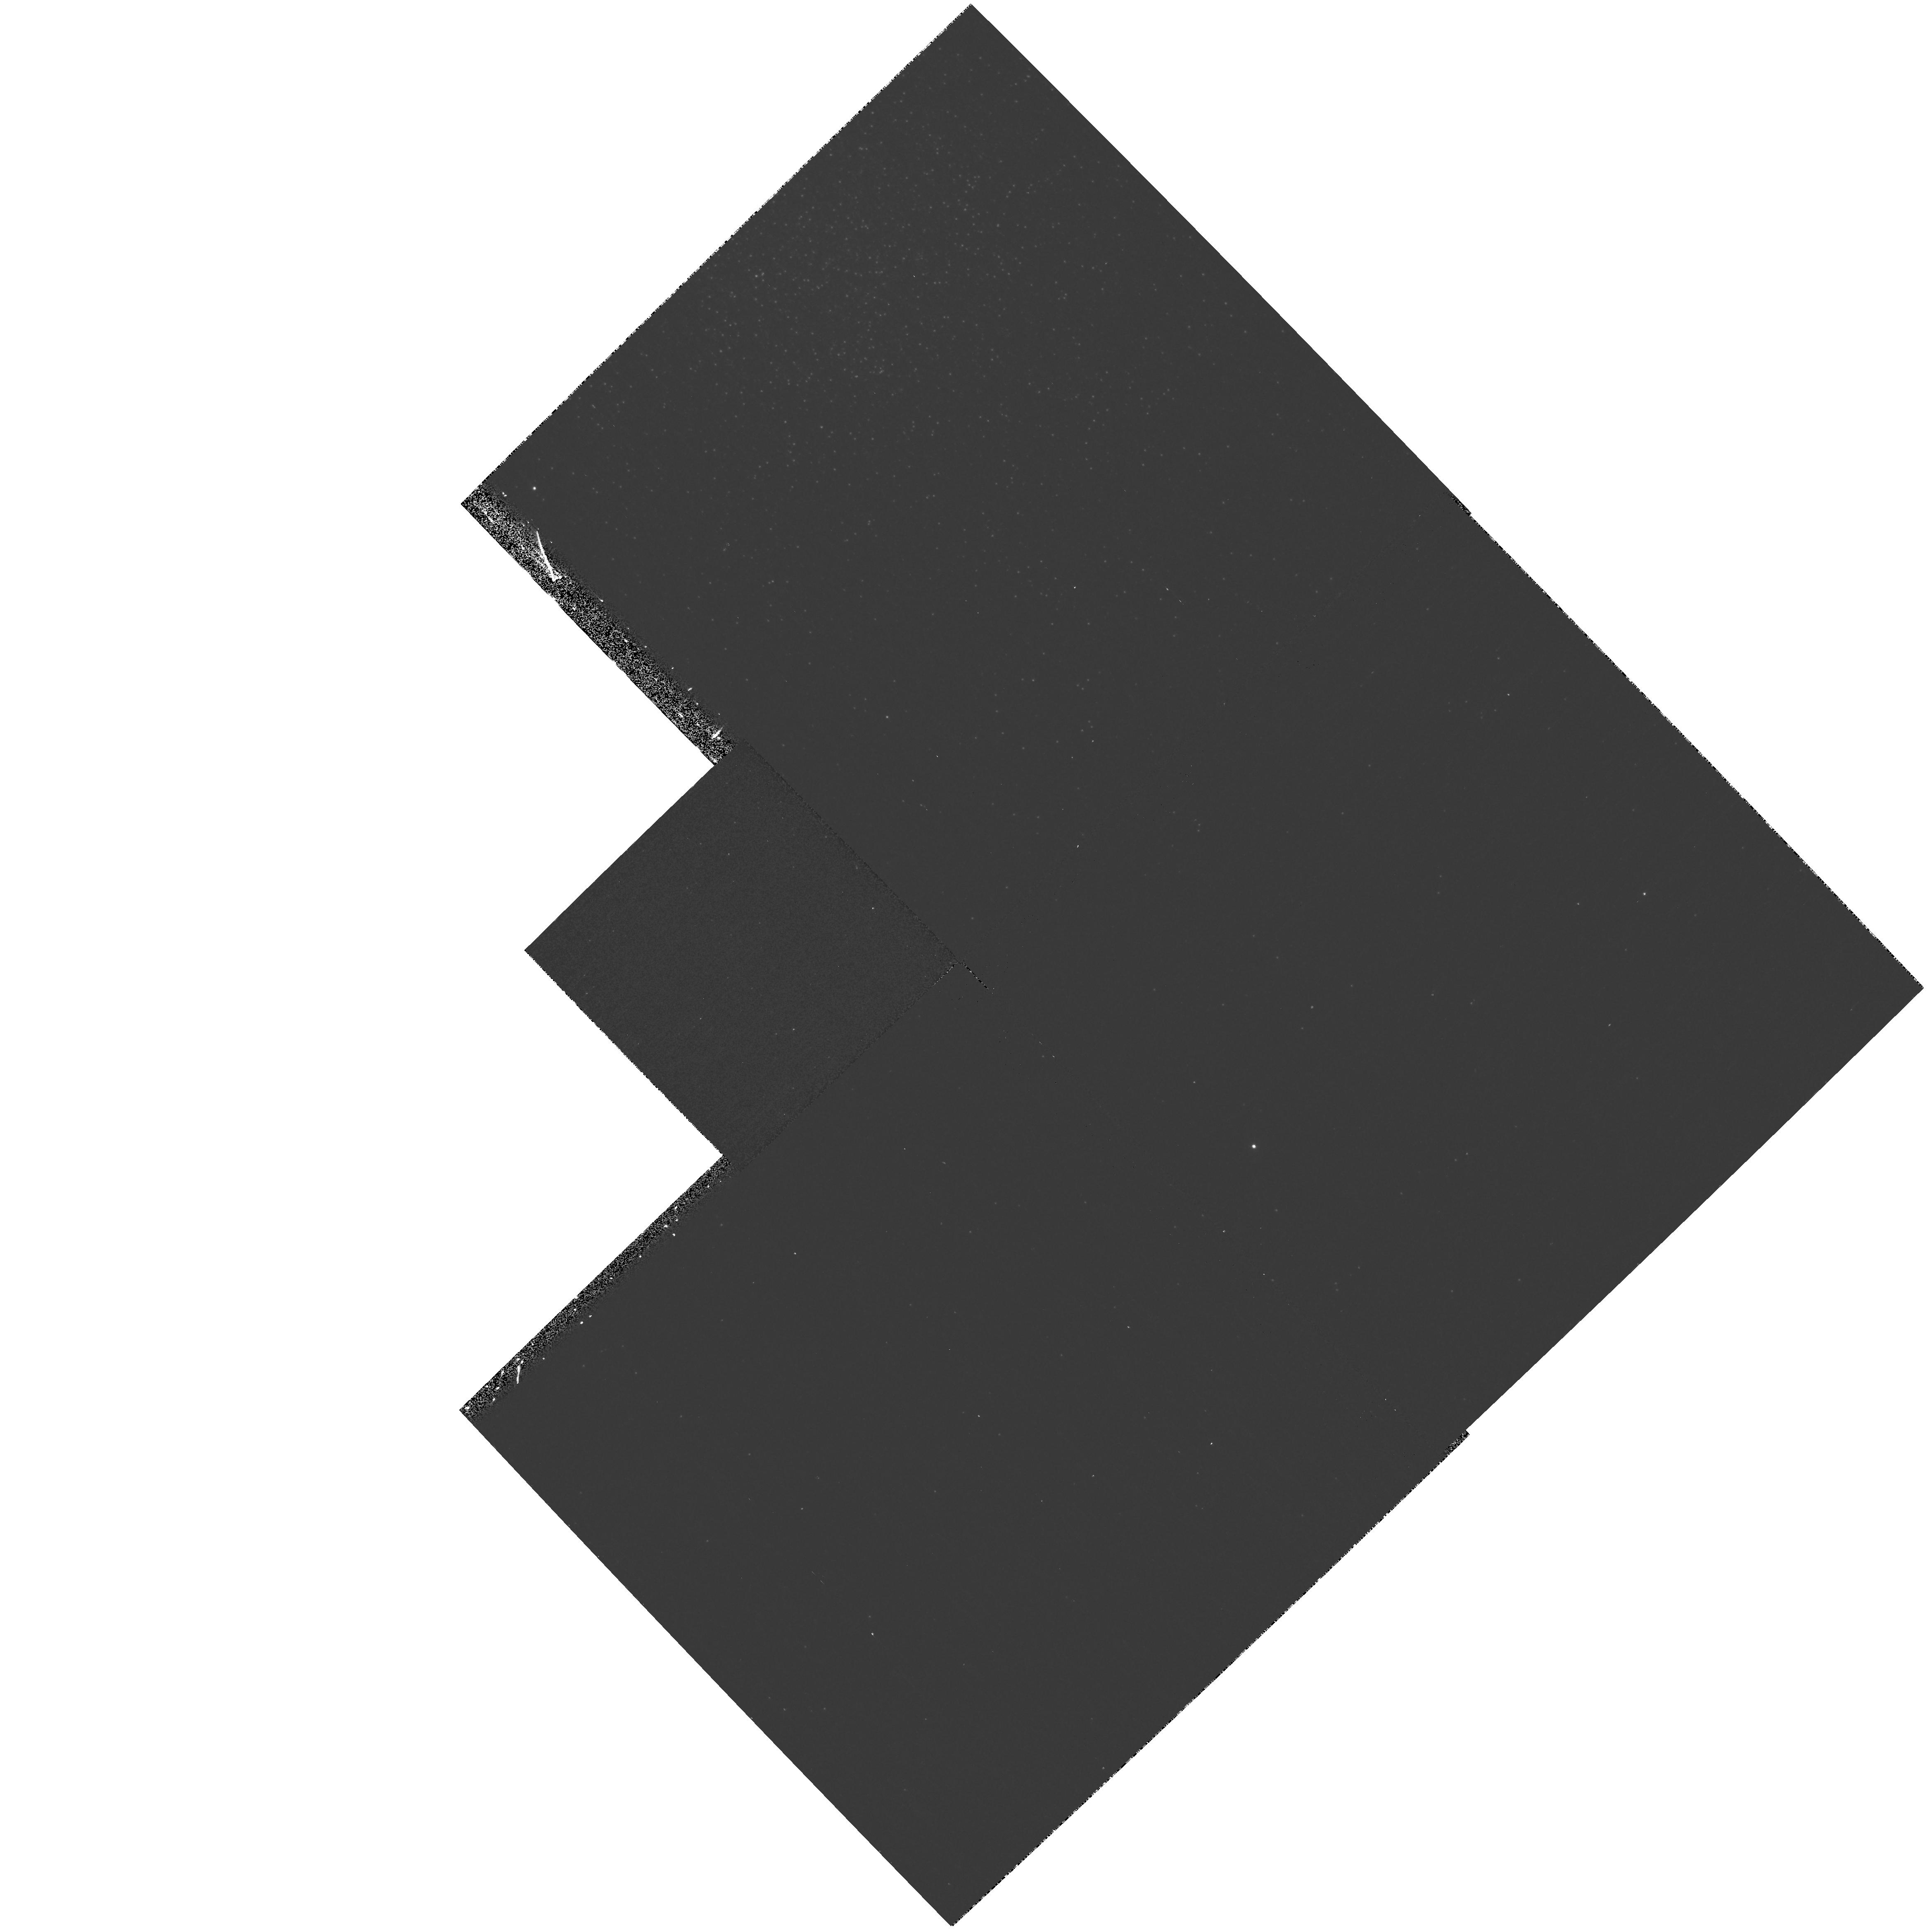
Target: NGC2419. Instrument: WFPC2/PC. Filter: F300W. Exposure: 17 min. Observation ID: hst_9601_02_wfpc2_pc_f300w_u8im02

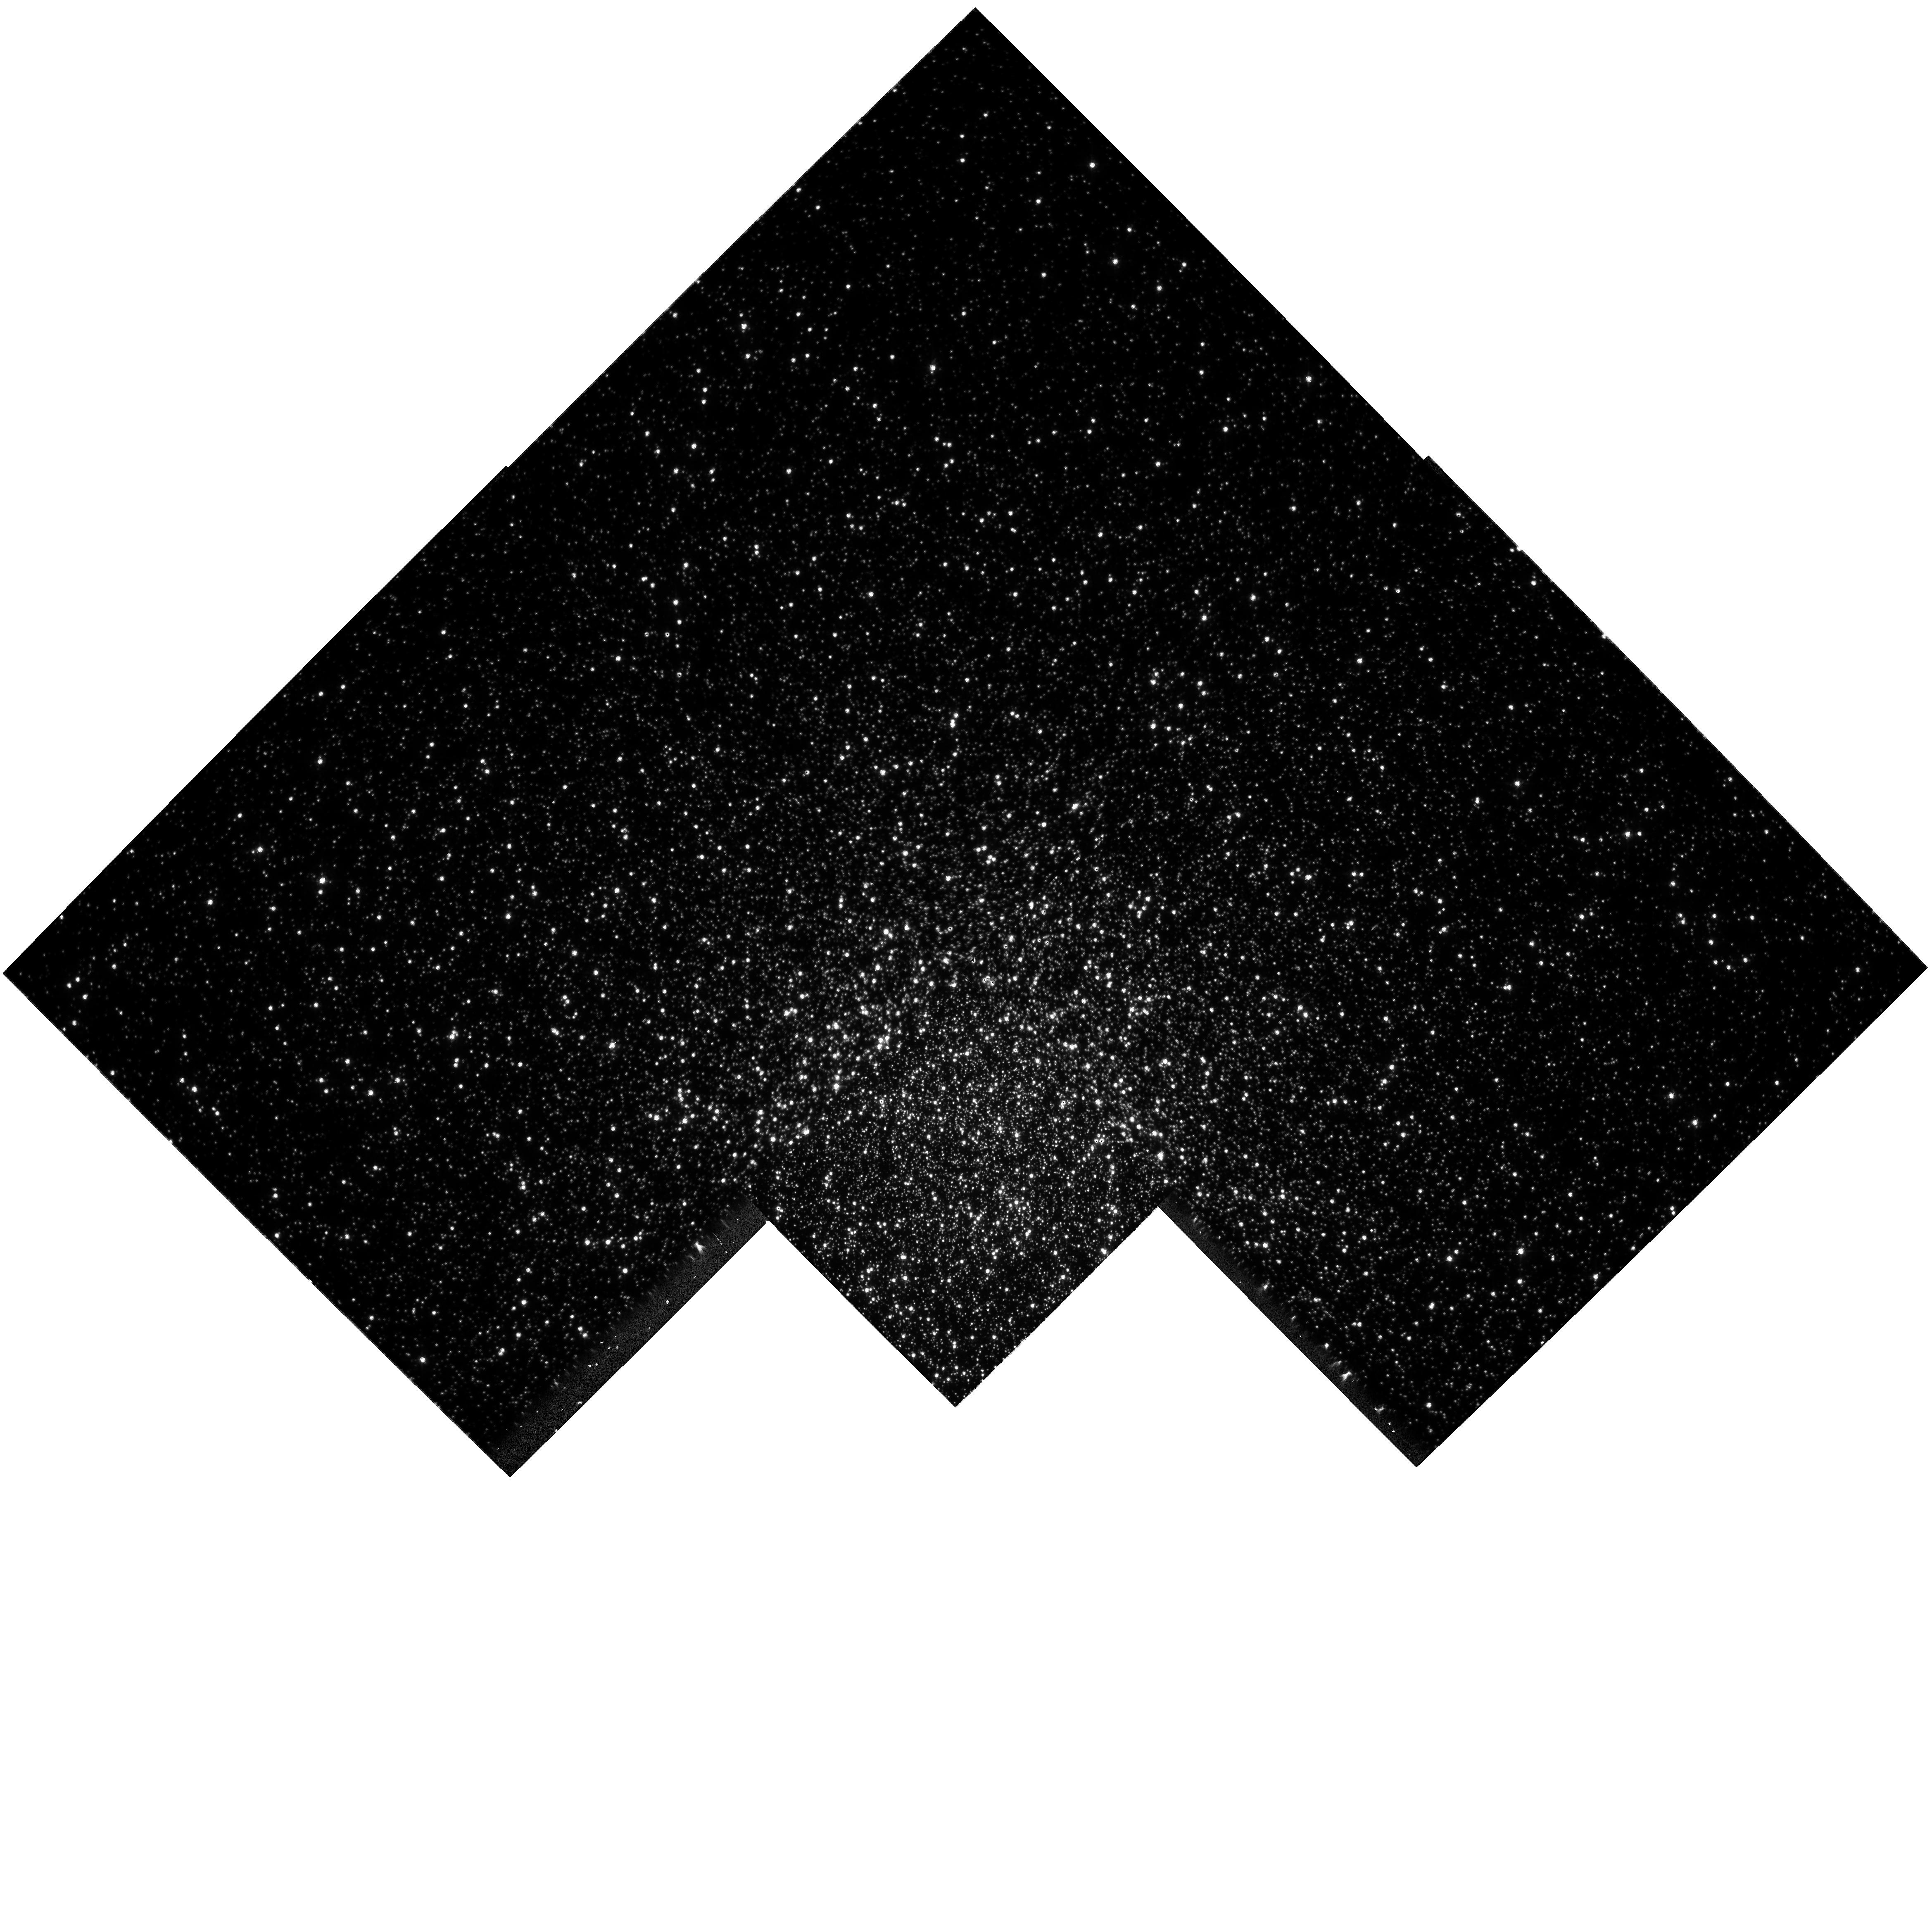
Target: NGC104. Instrument: WFPC2/PC. Filter: F439W. Exposure: 9 min. Observation ID: hst_9601_01_wfpc2_pc_f439w_u8im01

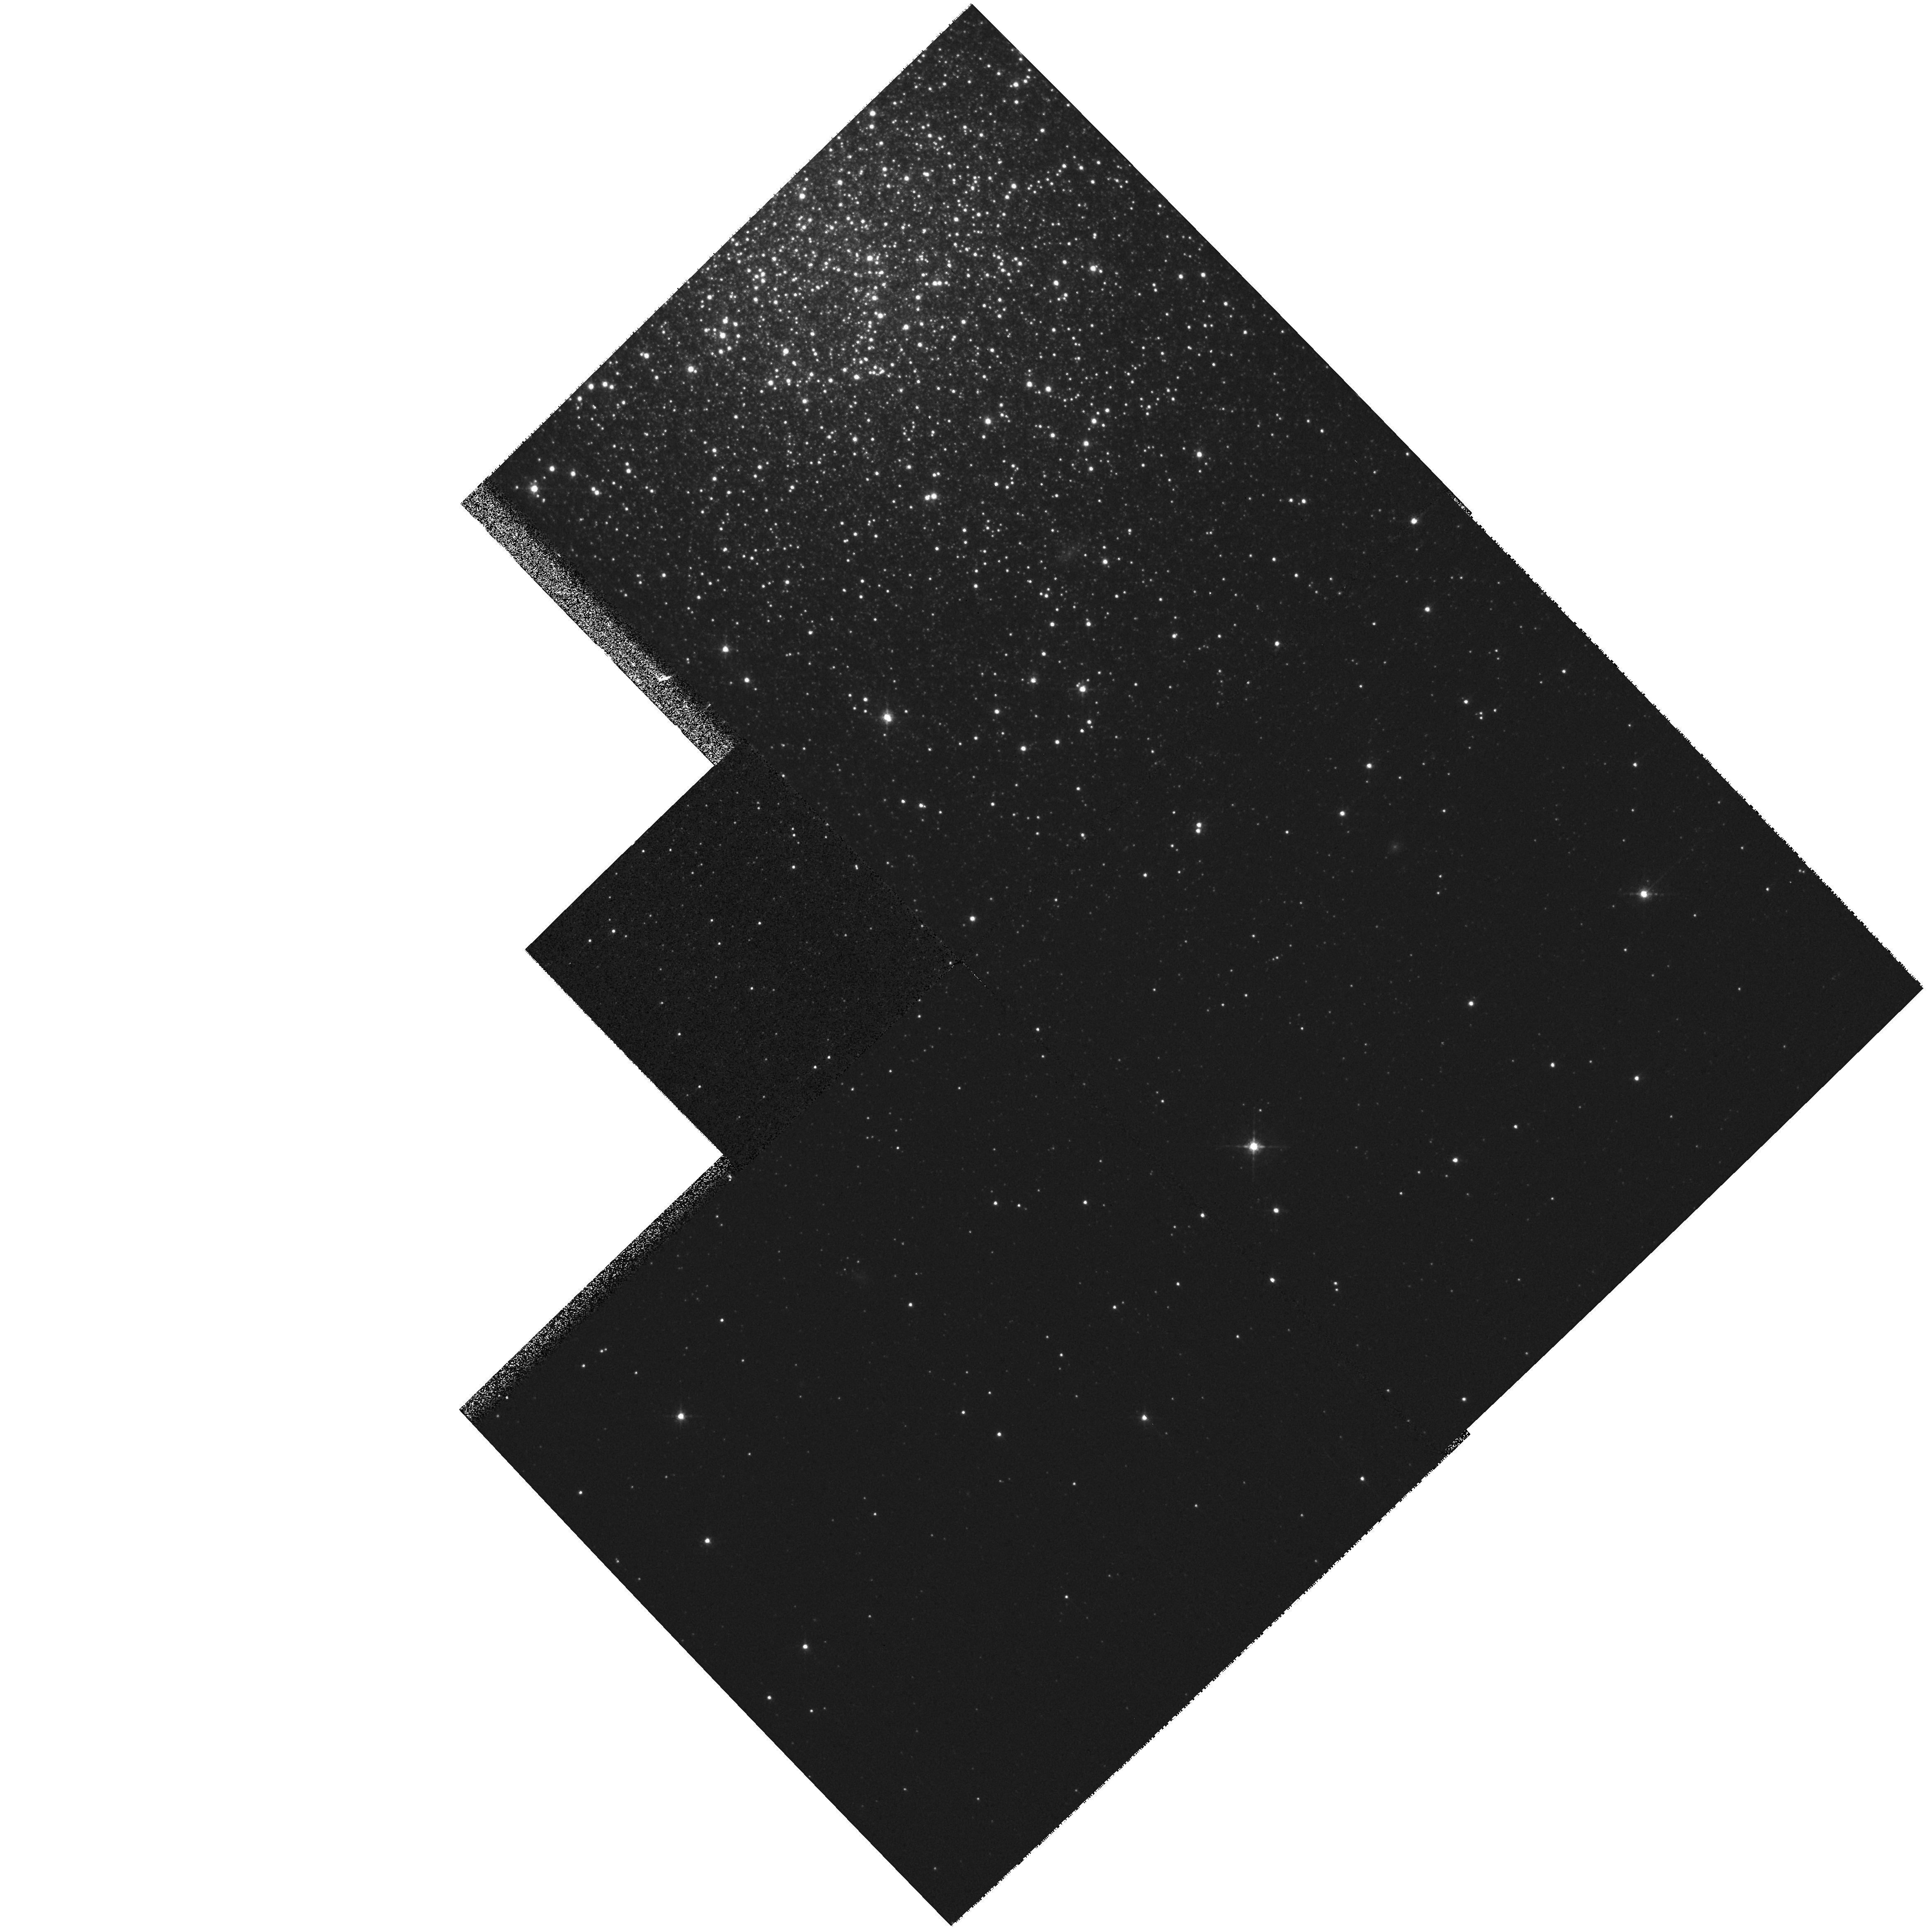
Target: NGC2419. Instrument: WFPC2/PC. Filter: F675W. Exposure: 3 min. Observation ID: hst_9601_02_wfpc2_pc_f675w_u8im02

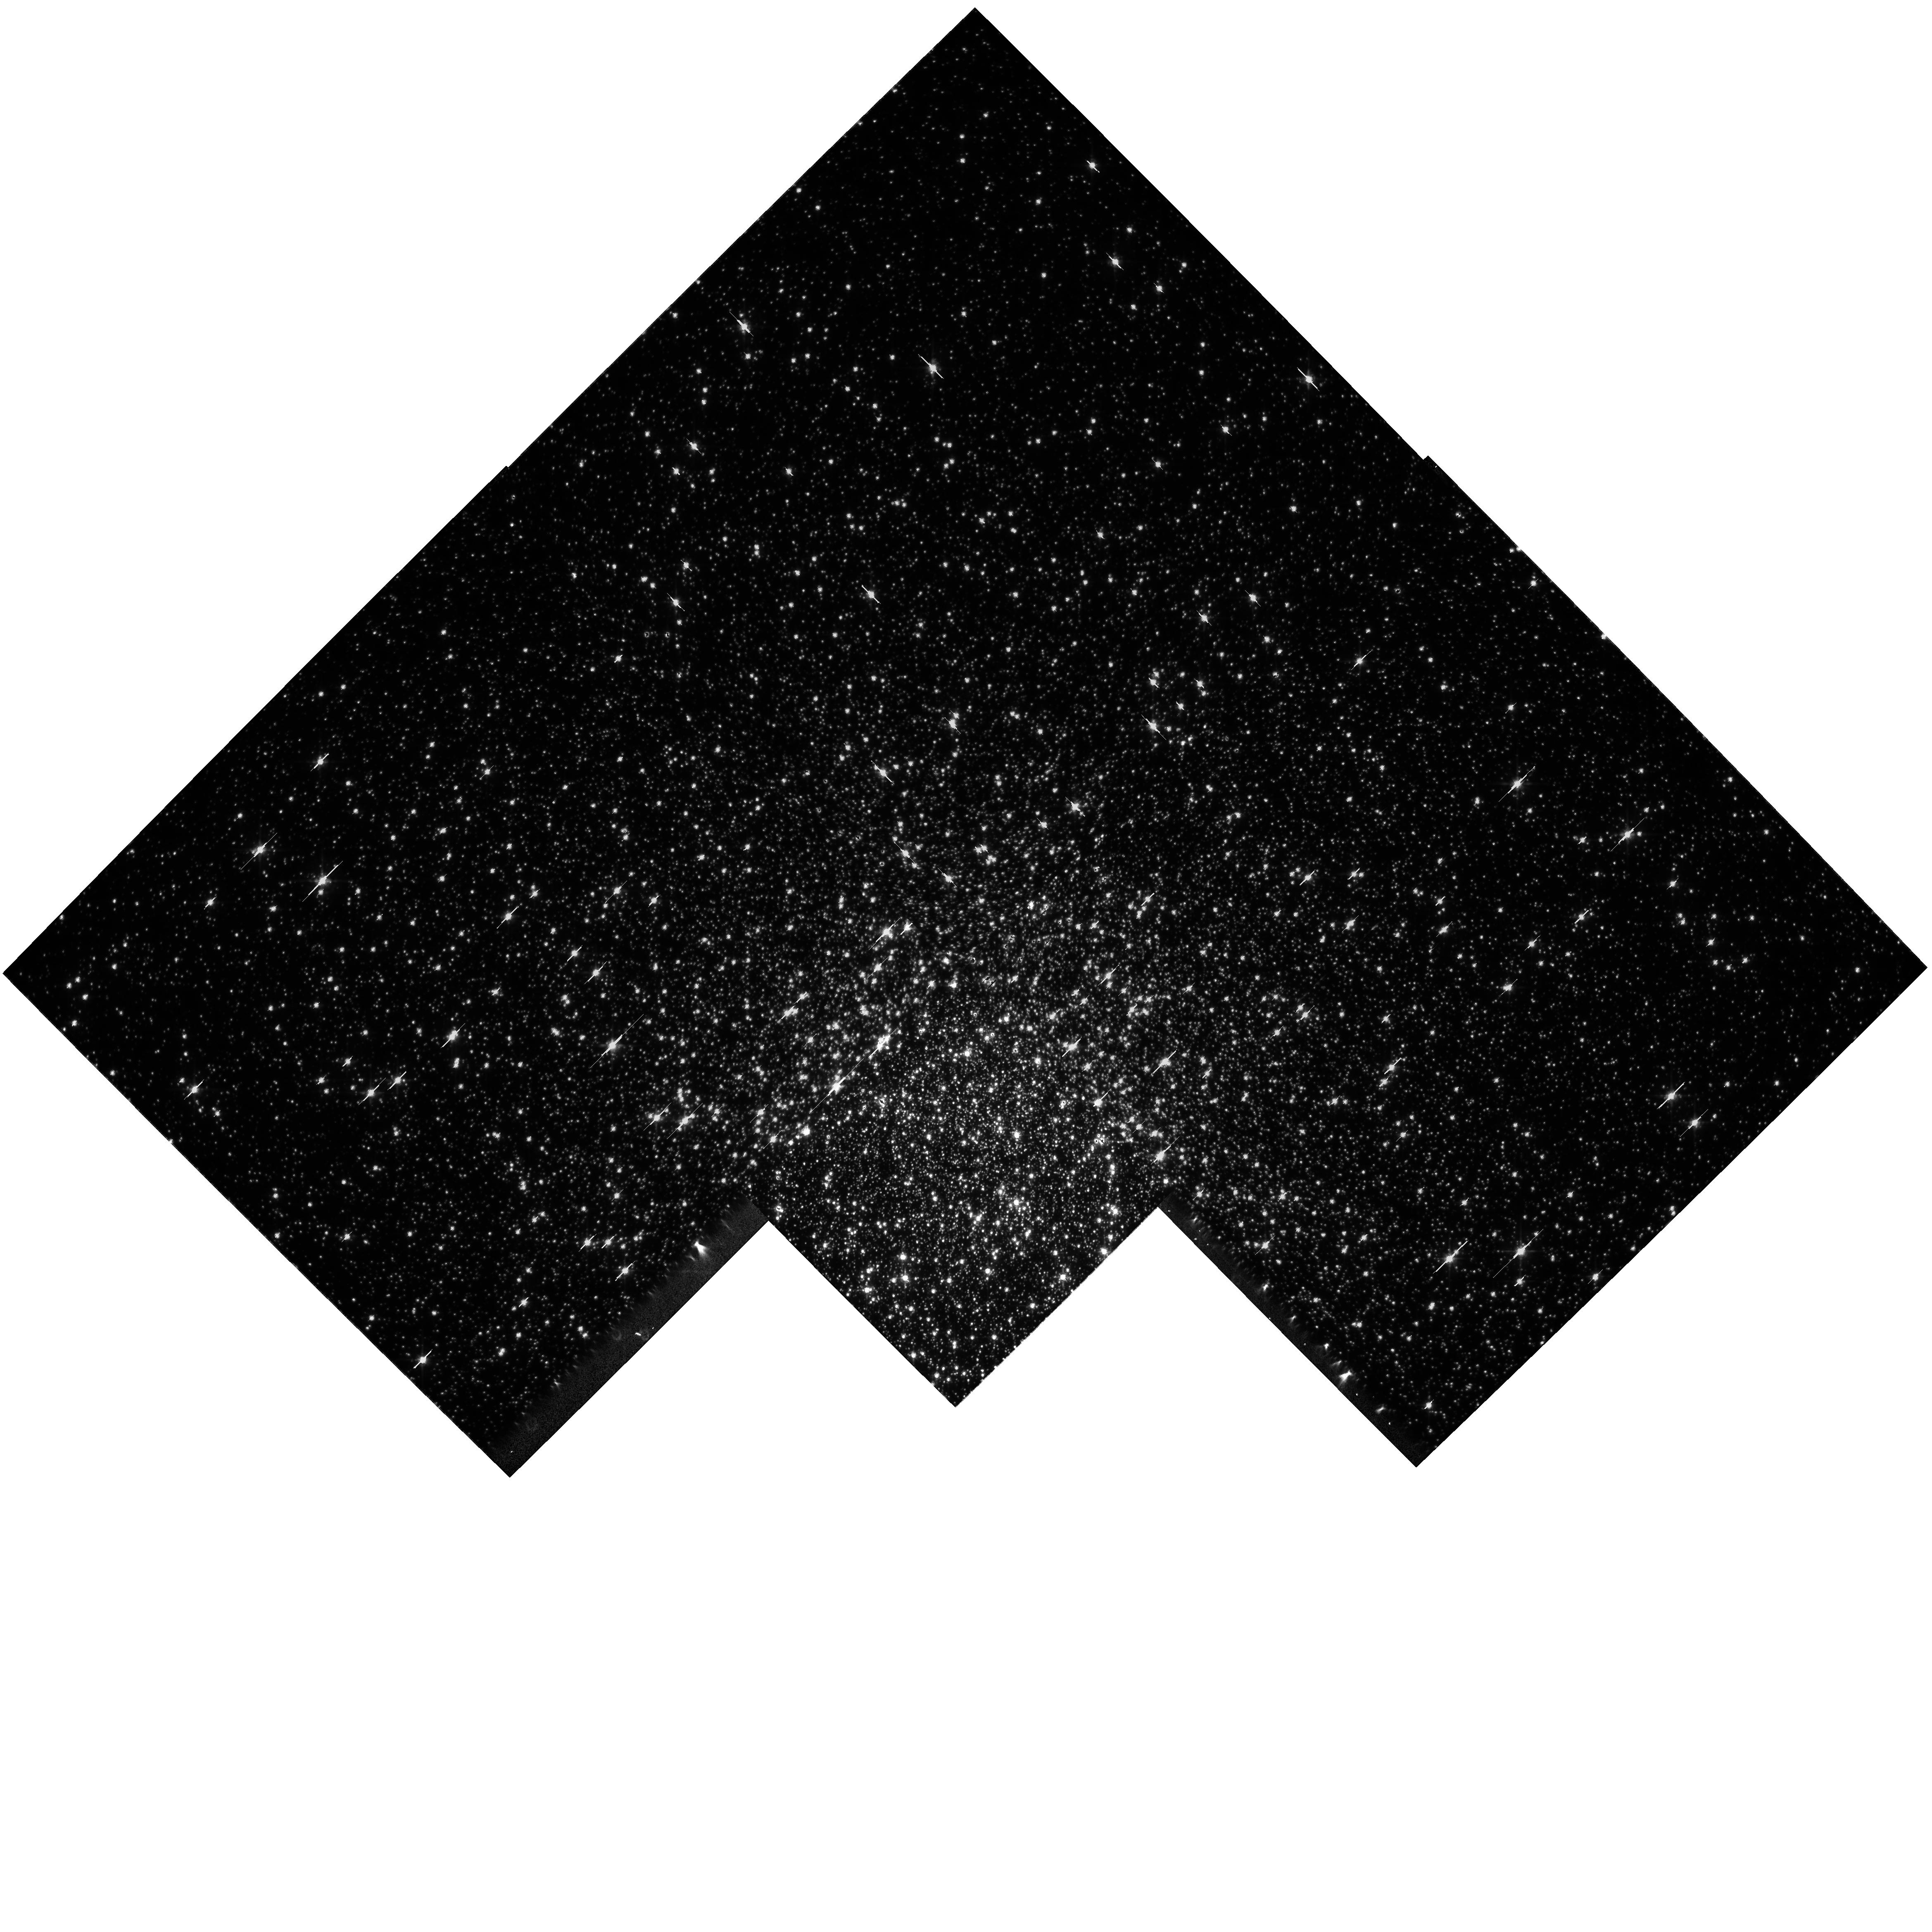
Target: NGC104. Instrument: WFPC2/PC. Filter: F569W. Exposure: 3 min. Observation ID: hst_9601_01_wfpc2_pc_f569w_u8im01

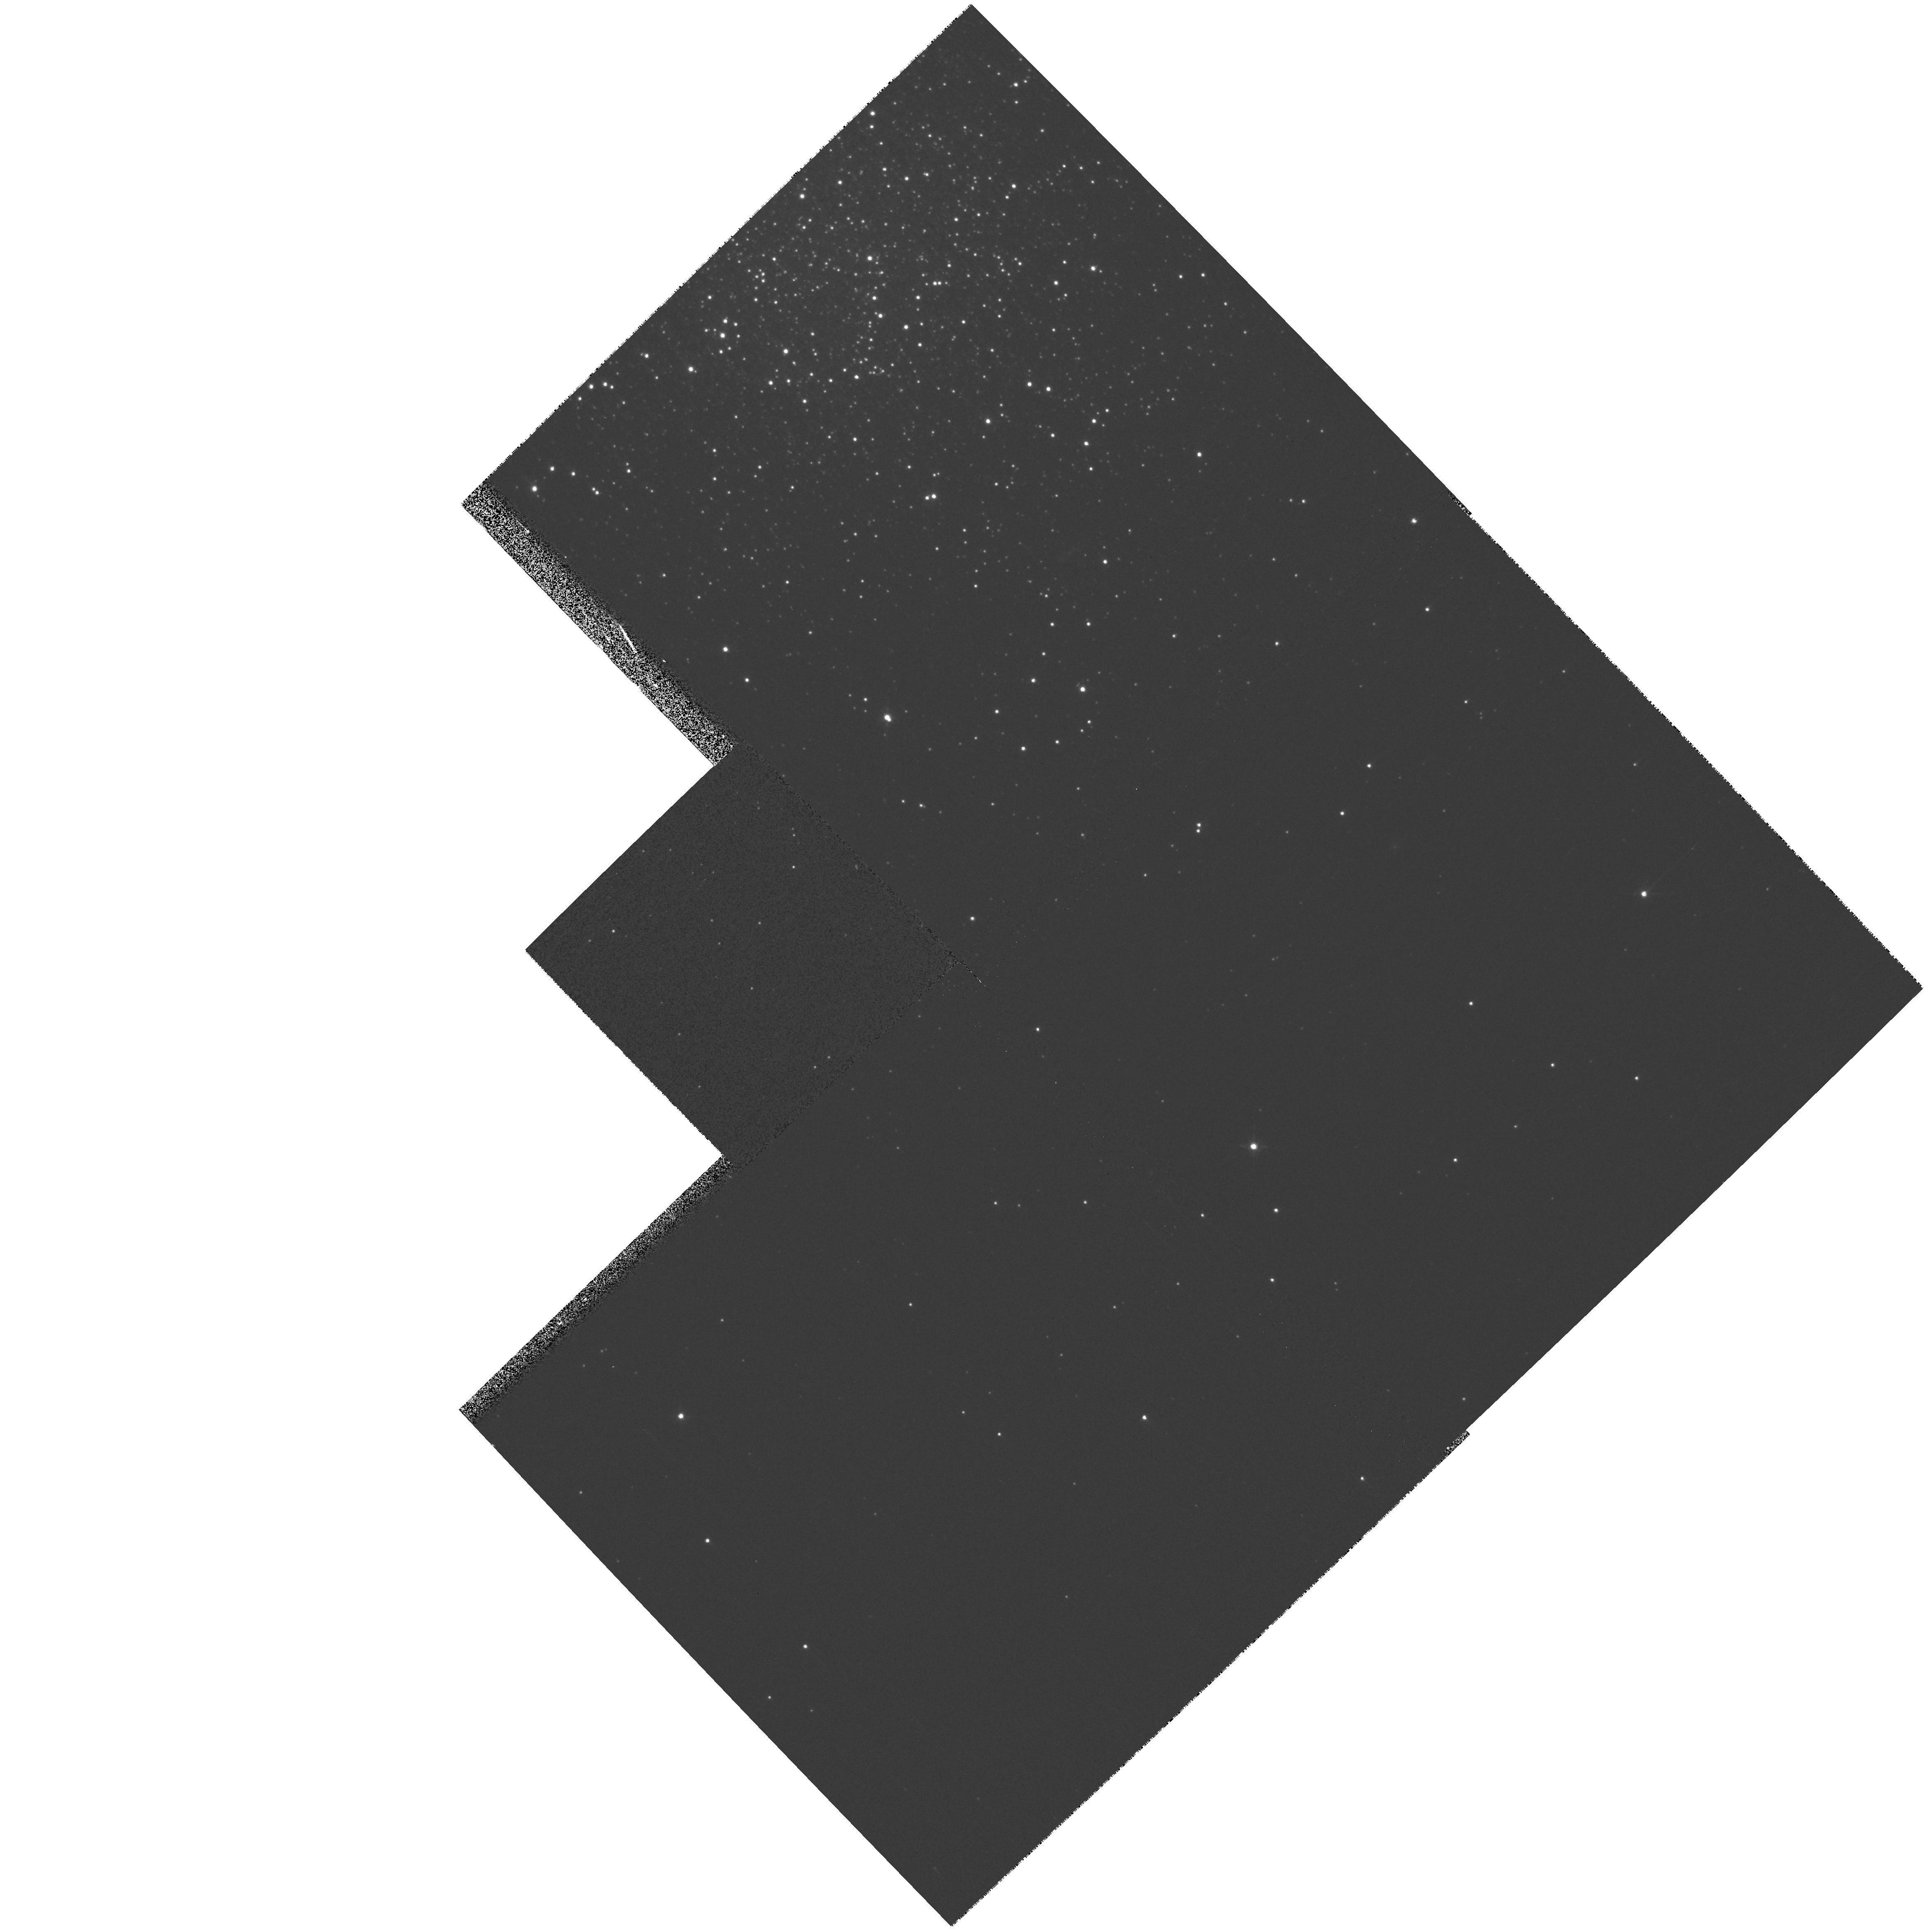
Target: NGC2419. Instrument: WFPC2/PC. Filter: F850LP. Exposure: 3 min. Observation ID: hst_9601_02_wfpc2_pc_f850lp_u8im02

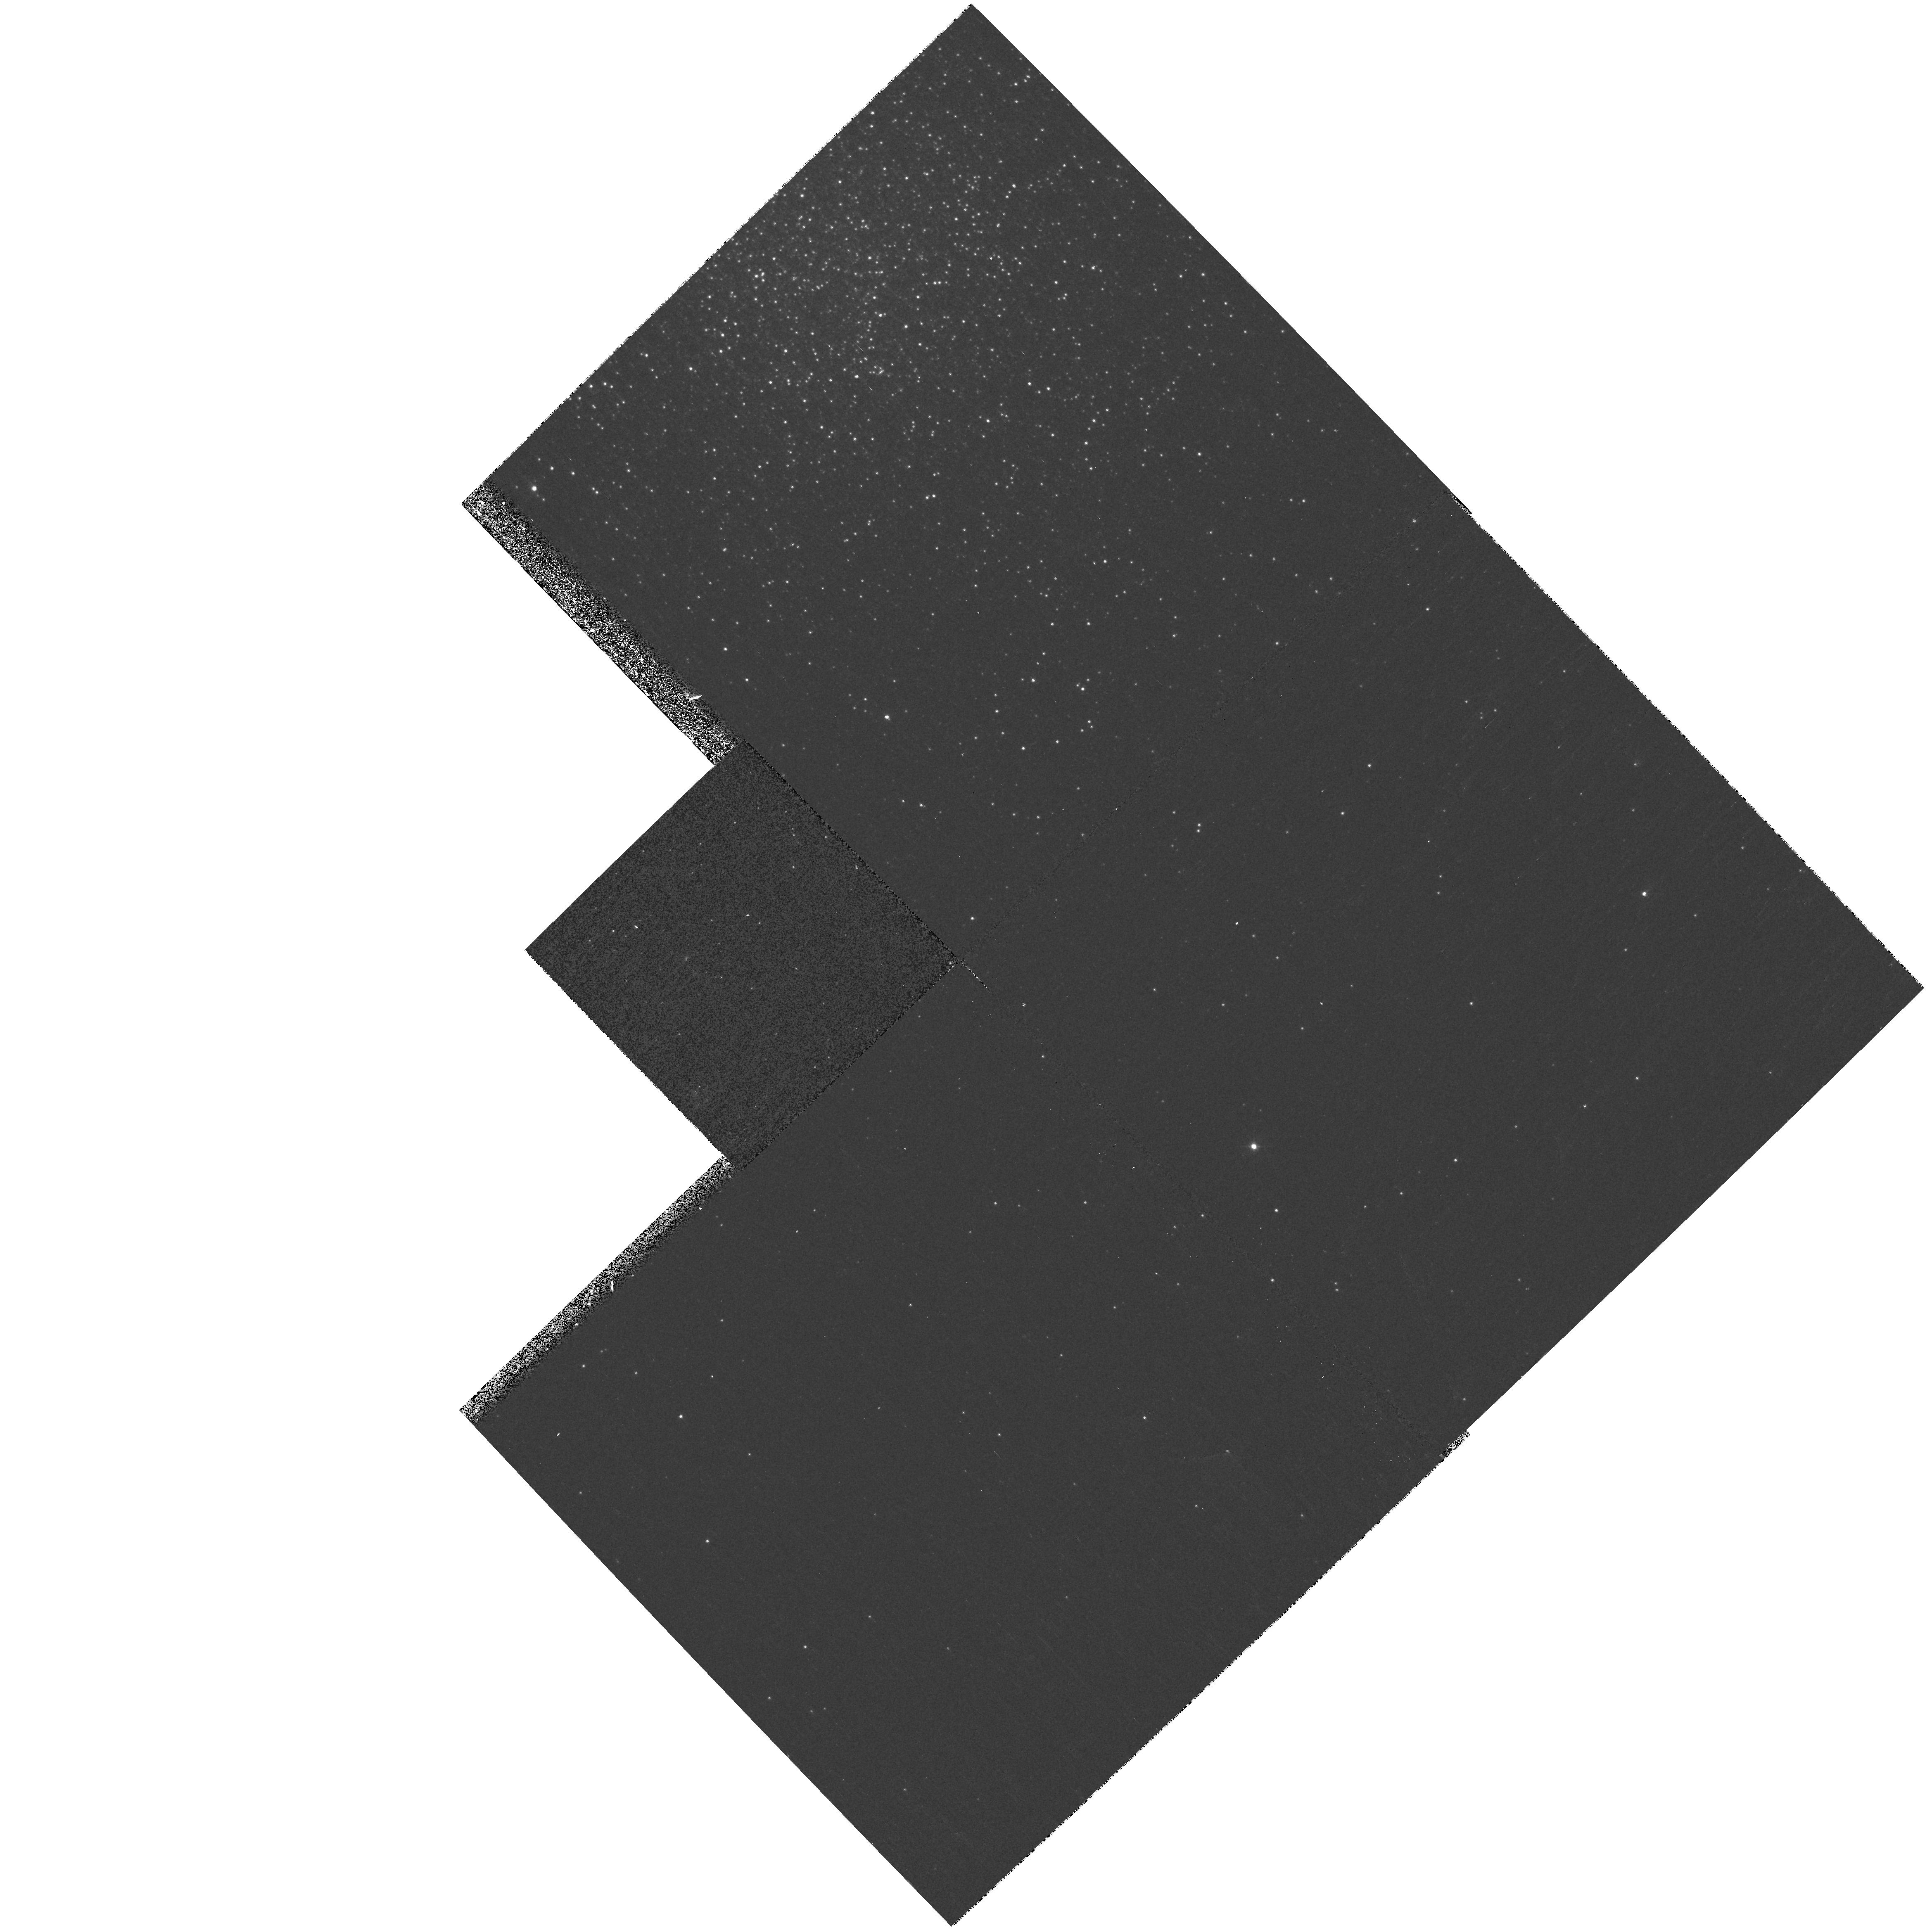
Target: NGC2419. Instrument: WFPC2/PC. Filter: F410M. Exposure: 17 min. Observation ID: hst_9601_02_wfpc2_pc_f410m_u8im02

WFPC2-ACS Photometric Cross-Calibration (PI: Koekemoer, Anton M.)

This proposal is aimed at providing photometric zeropoint cross-calibration between the commonly used WFPC2 photometric filter sets and those that will be used for ACS programs. The proposal includes observations of globular clusters spanning a wide range in metallicity, including NGC 2419 and 47 Tuc. In addition, we will obtain WFPC2 observations of the primary ACS standard star. This program will produce a valuable tie-in between the WFPC2, ACS and Sloan filter photometric systems.